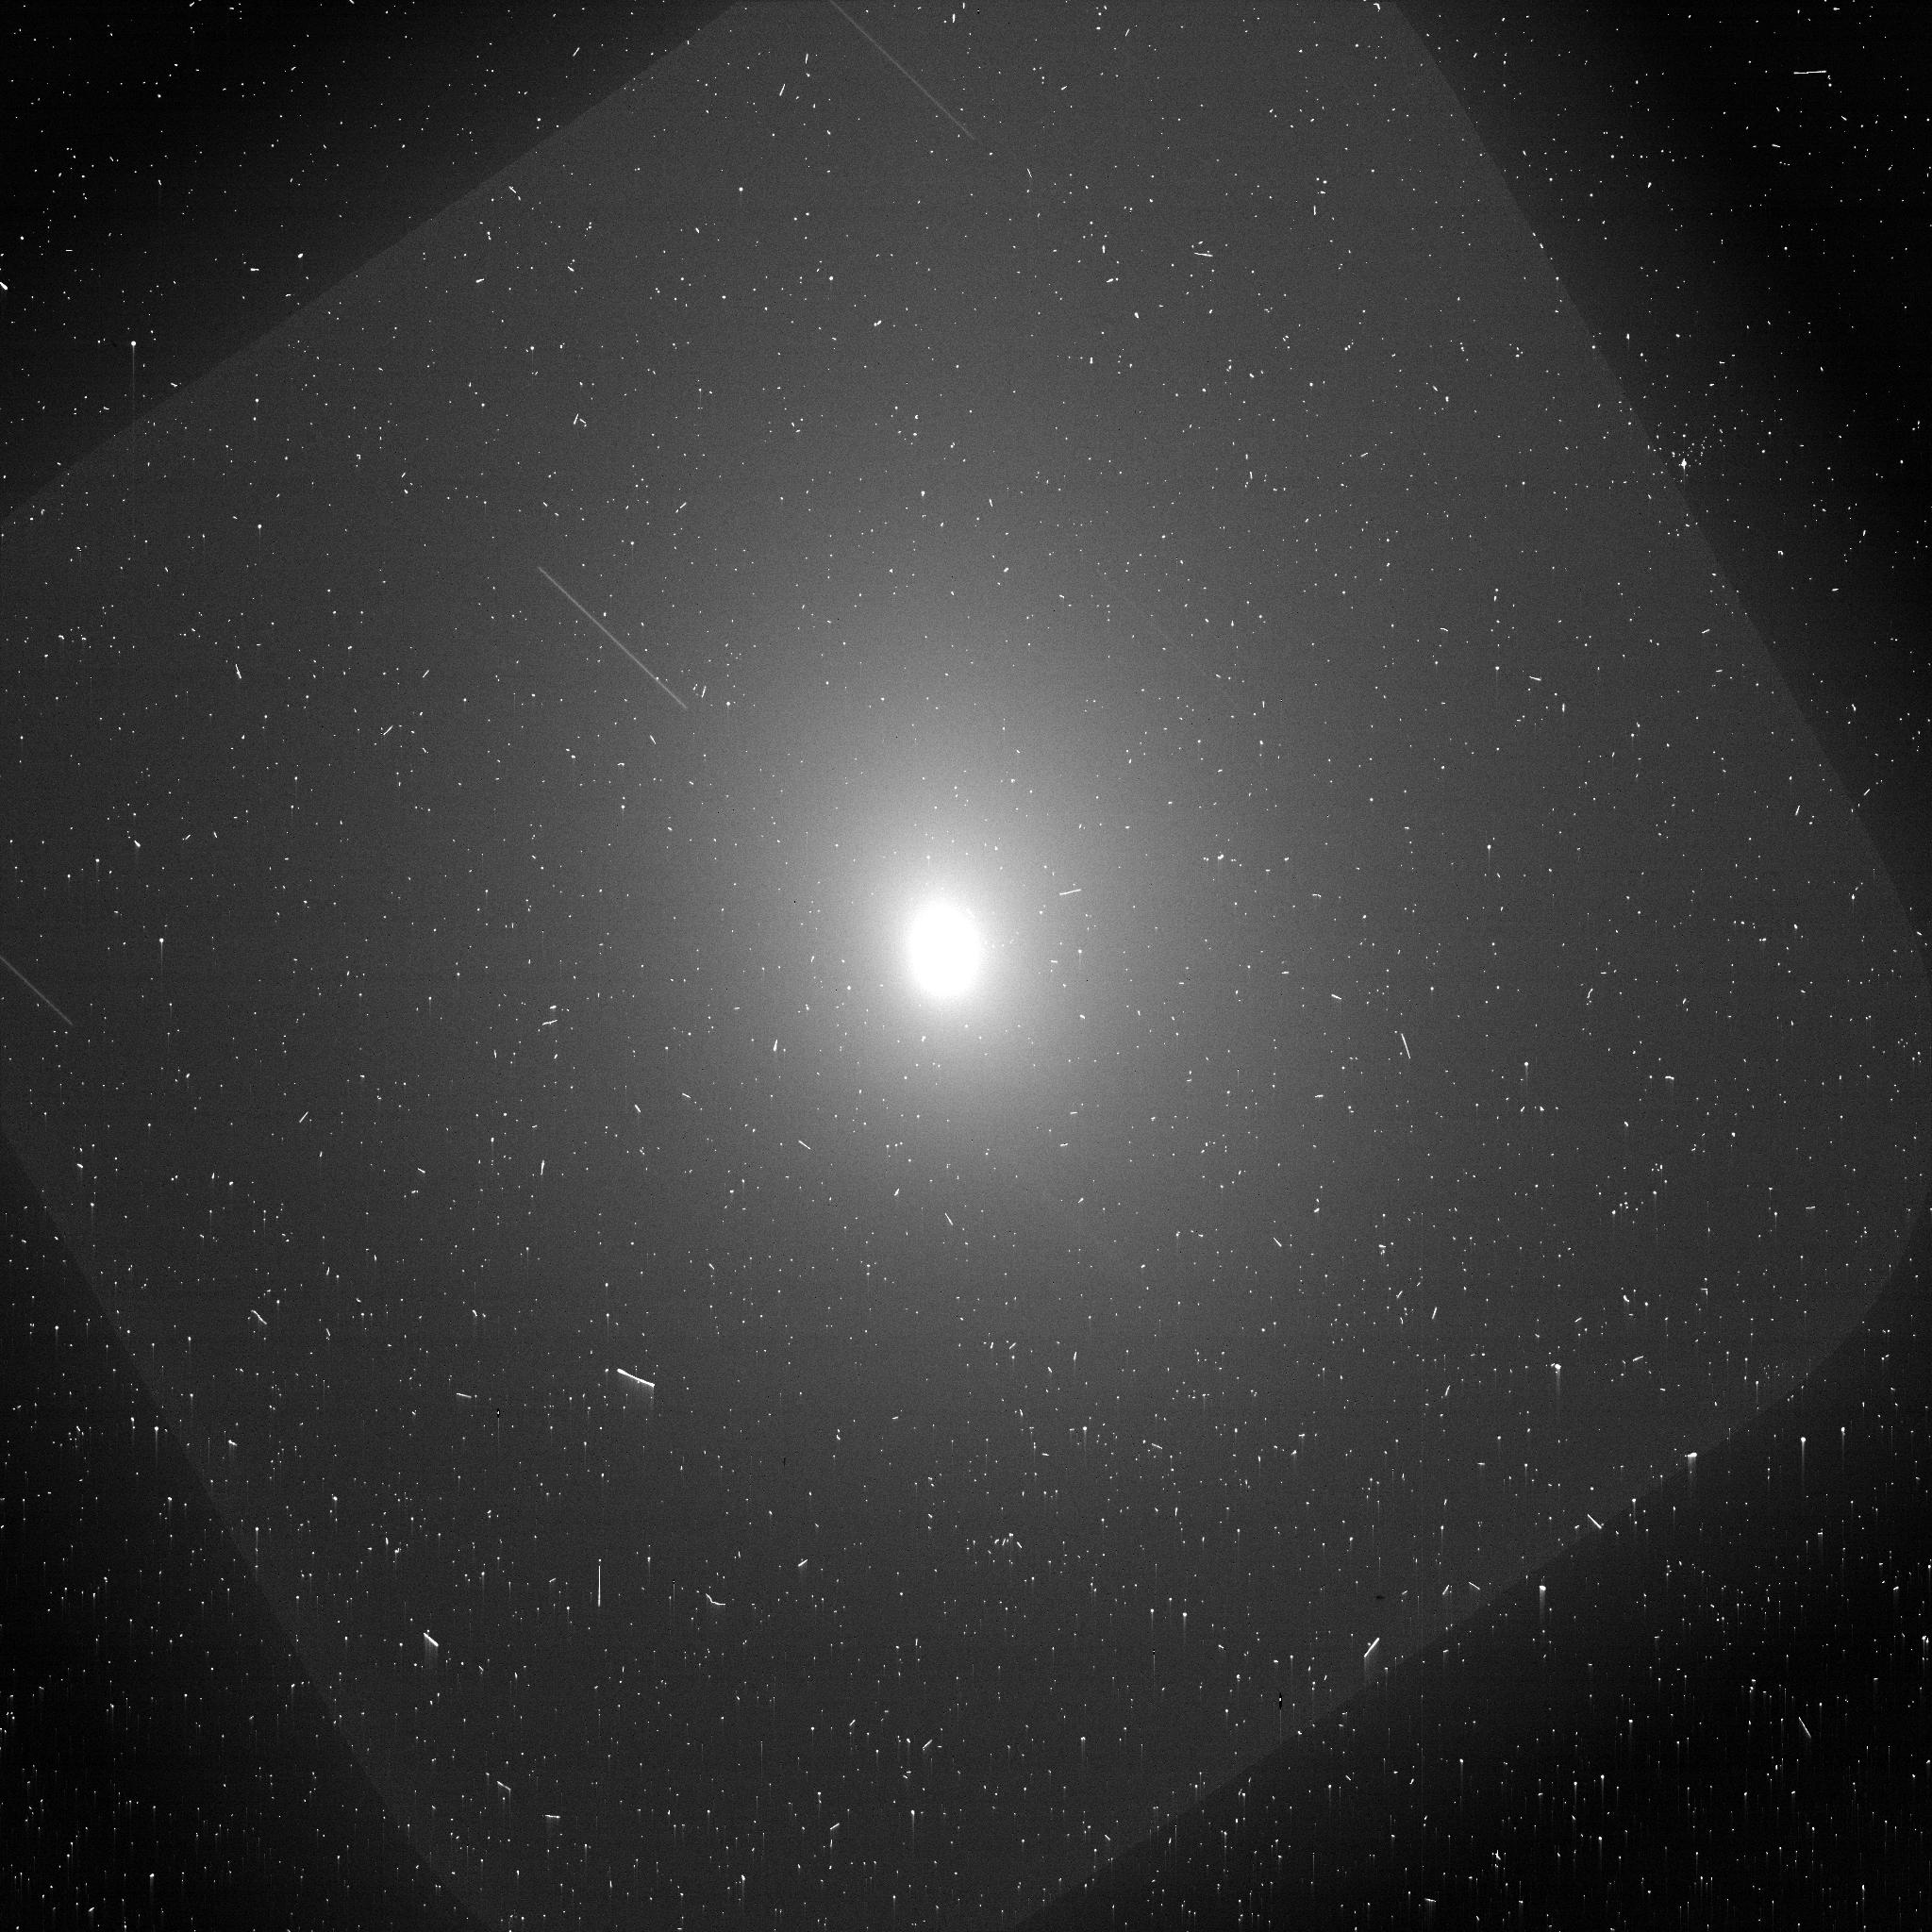
Target: 2020F3. Instrument: ACS/WFC. Filter: F775W. Exposure: 2 min. Observation ID: jef502gvq

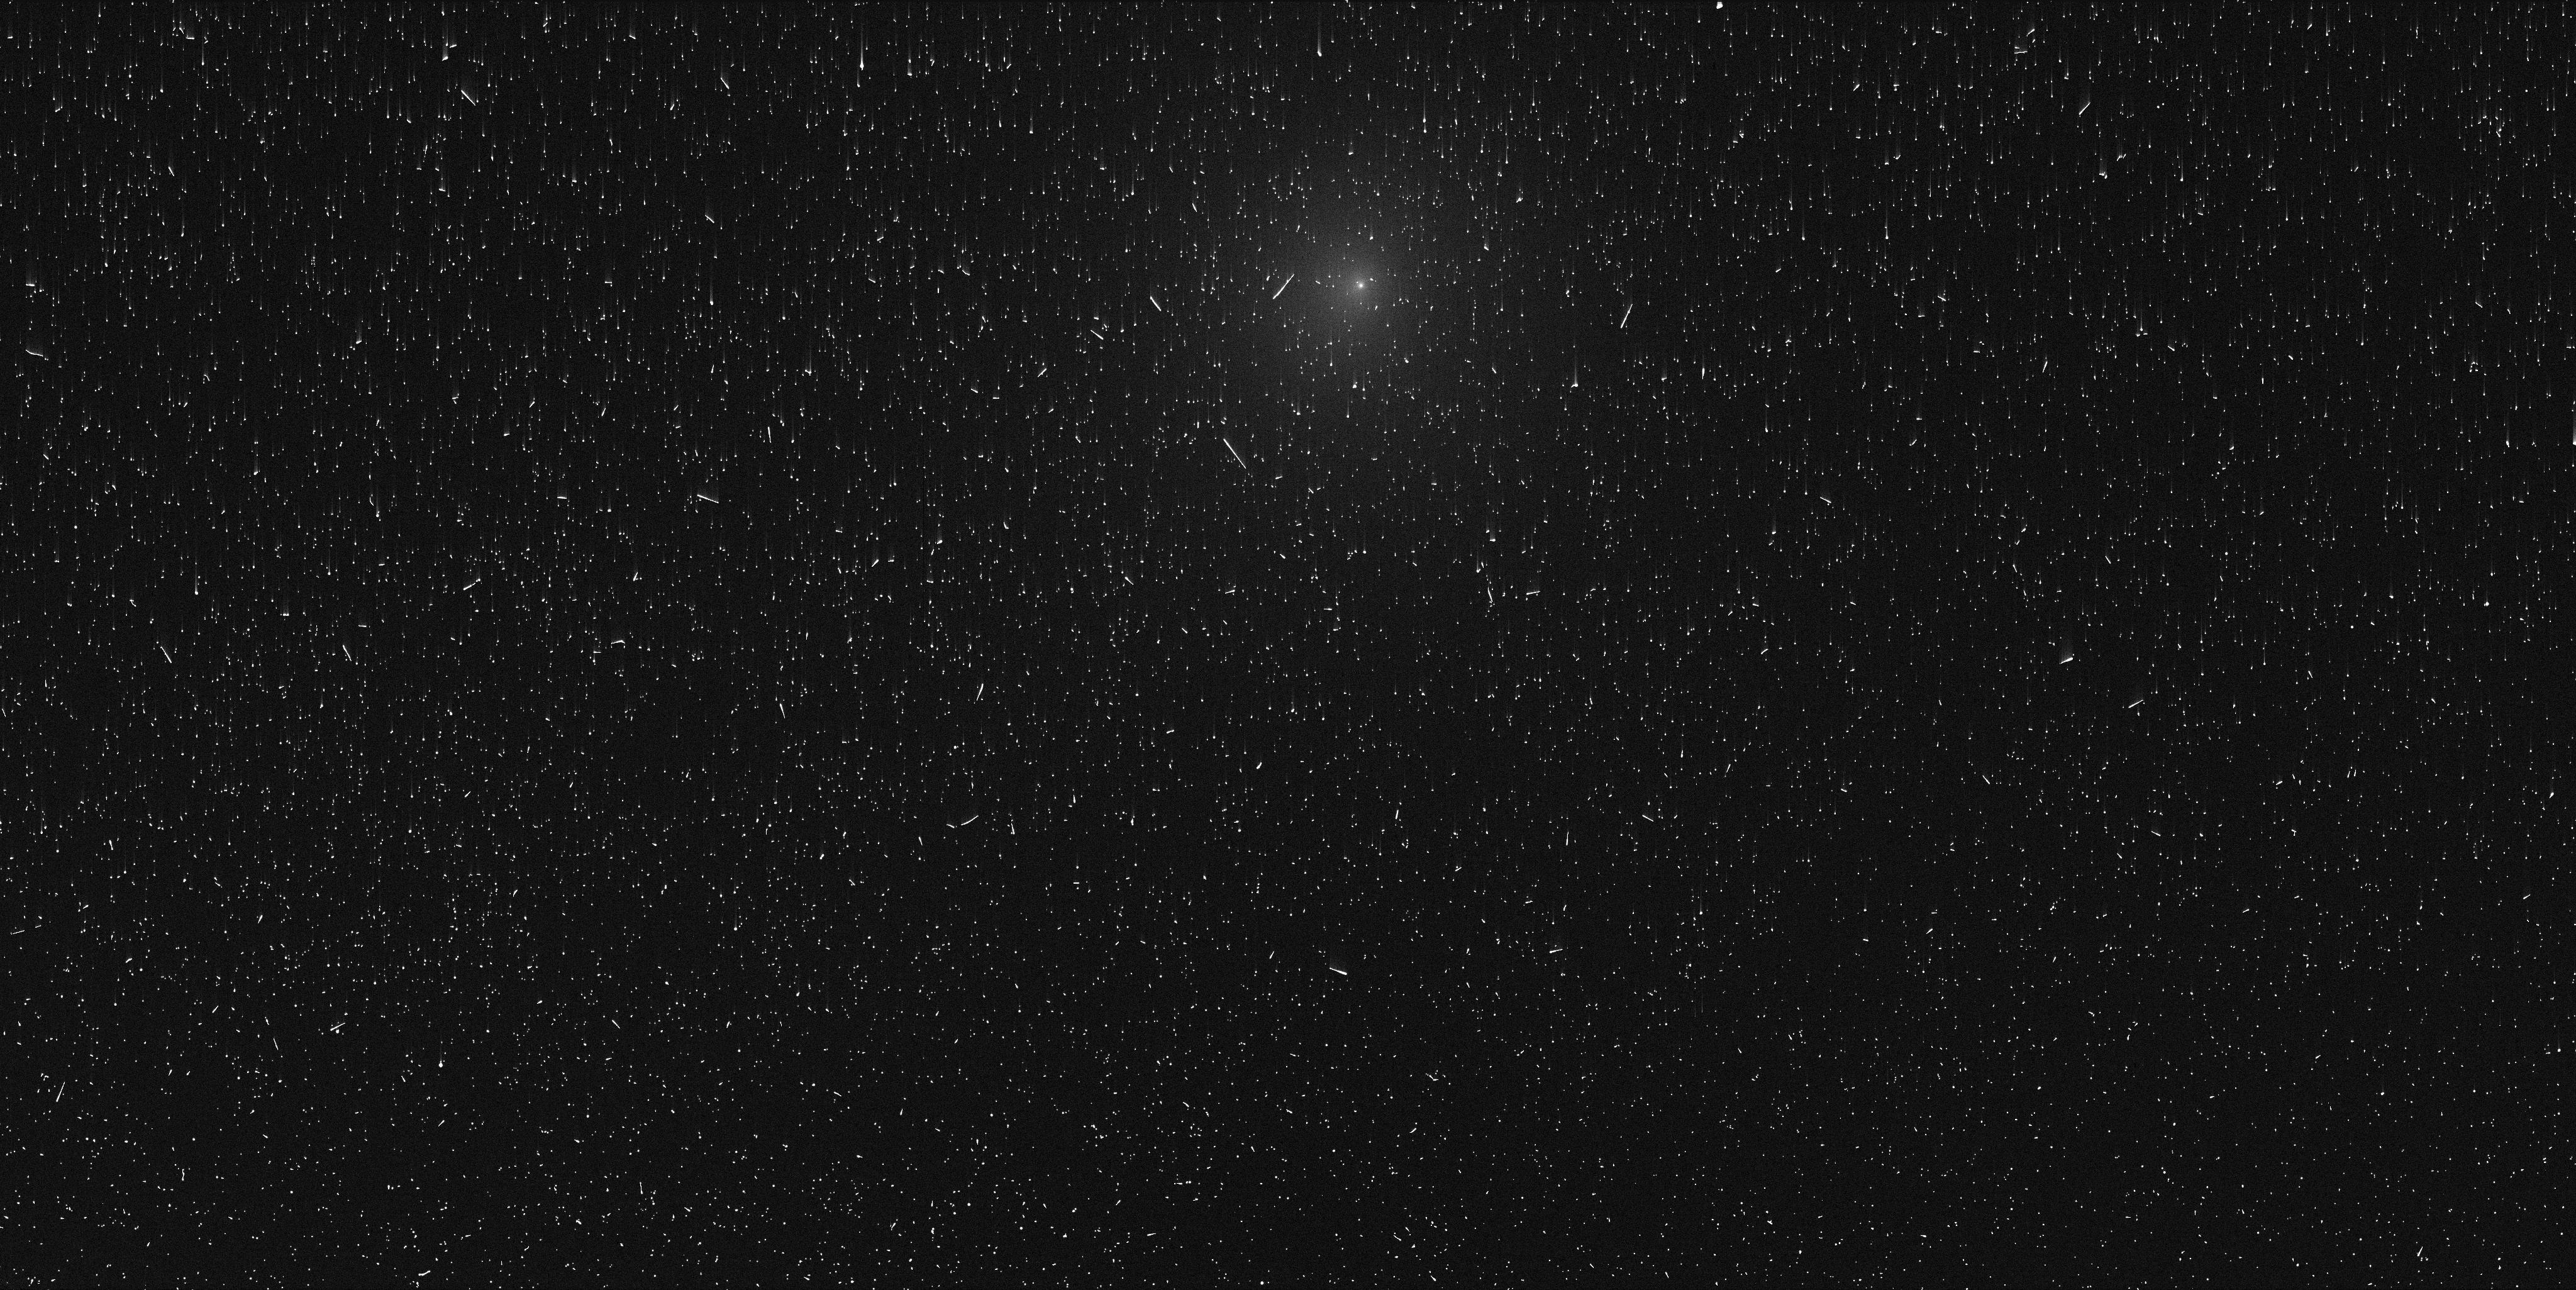
Target: 2020F3. Instrument: WFC3/UVIS. Filter: F373N. Exposure: 6 min. Observation ID: ief501fmq

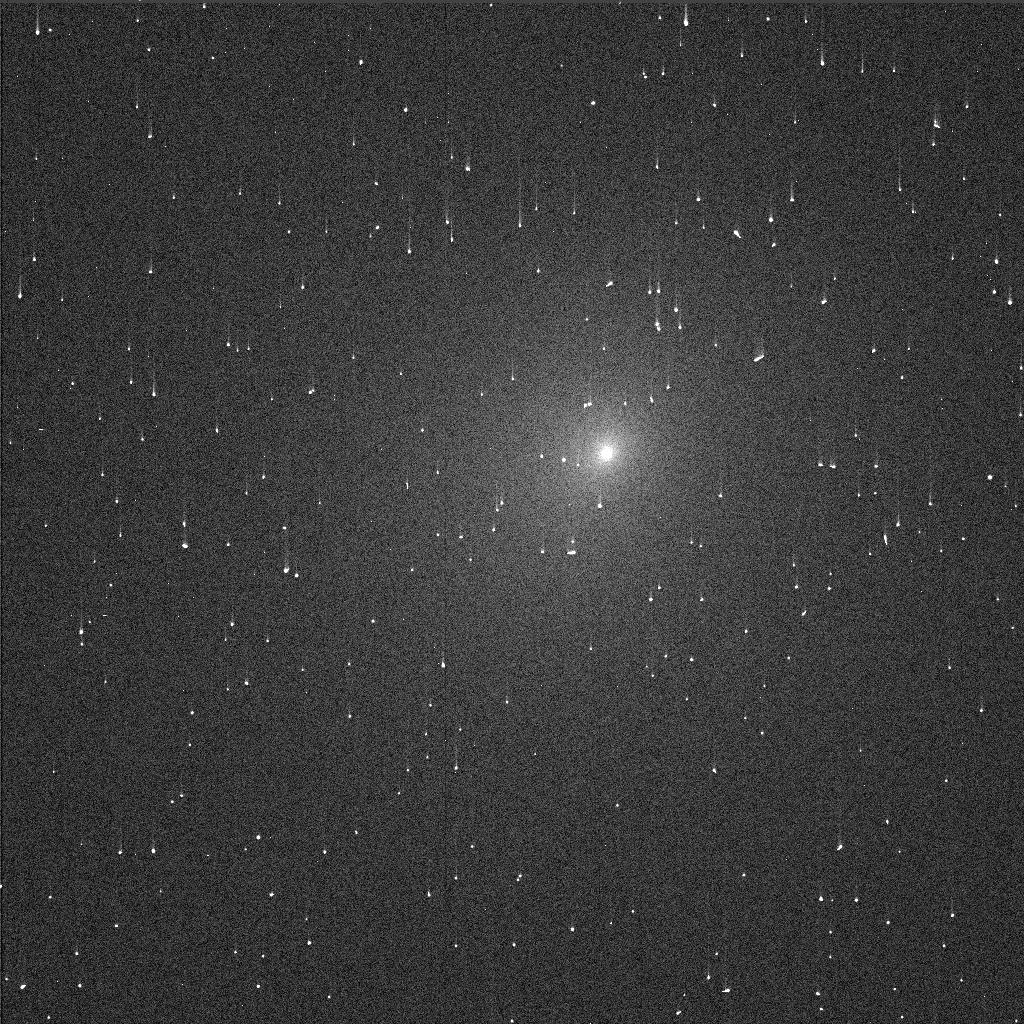
Target: 2020F3. Instrument: WFC3/UVIS. Filter: F487N. Exposure: 1 min. Observation ID: ief501fhq

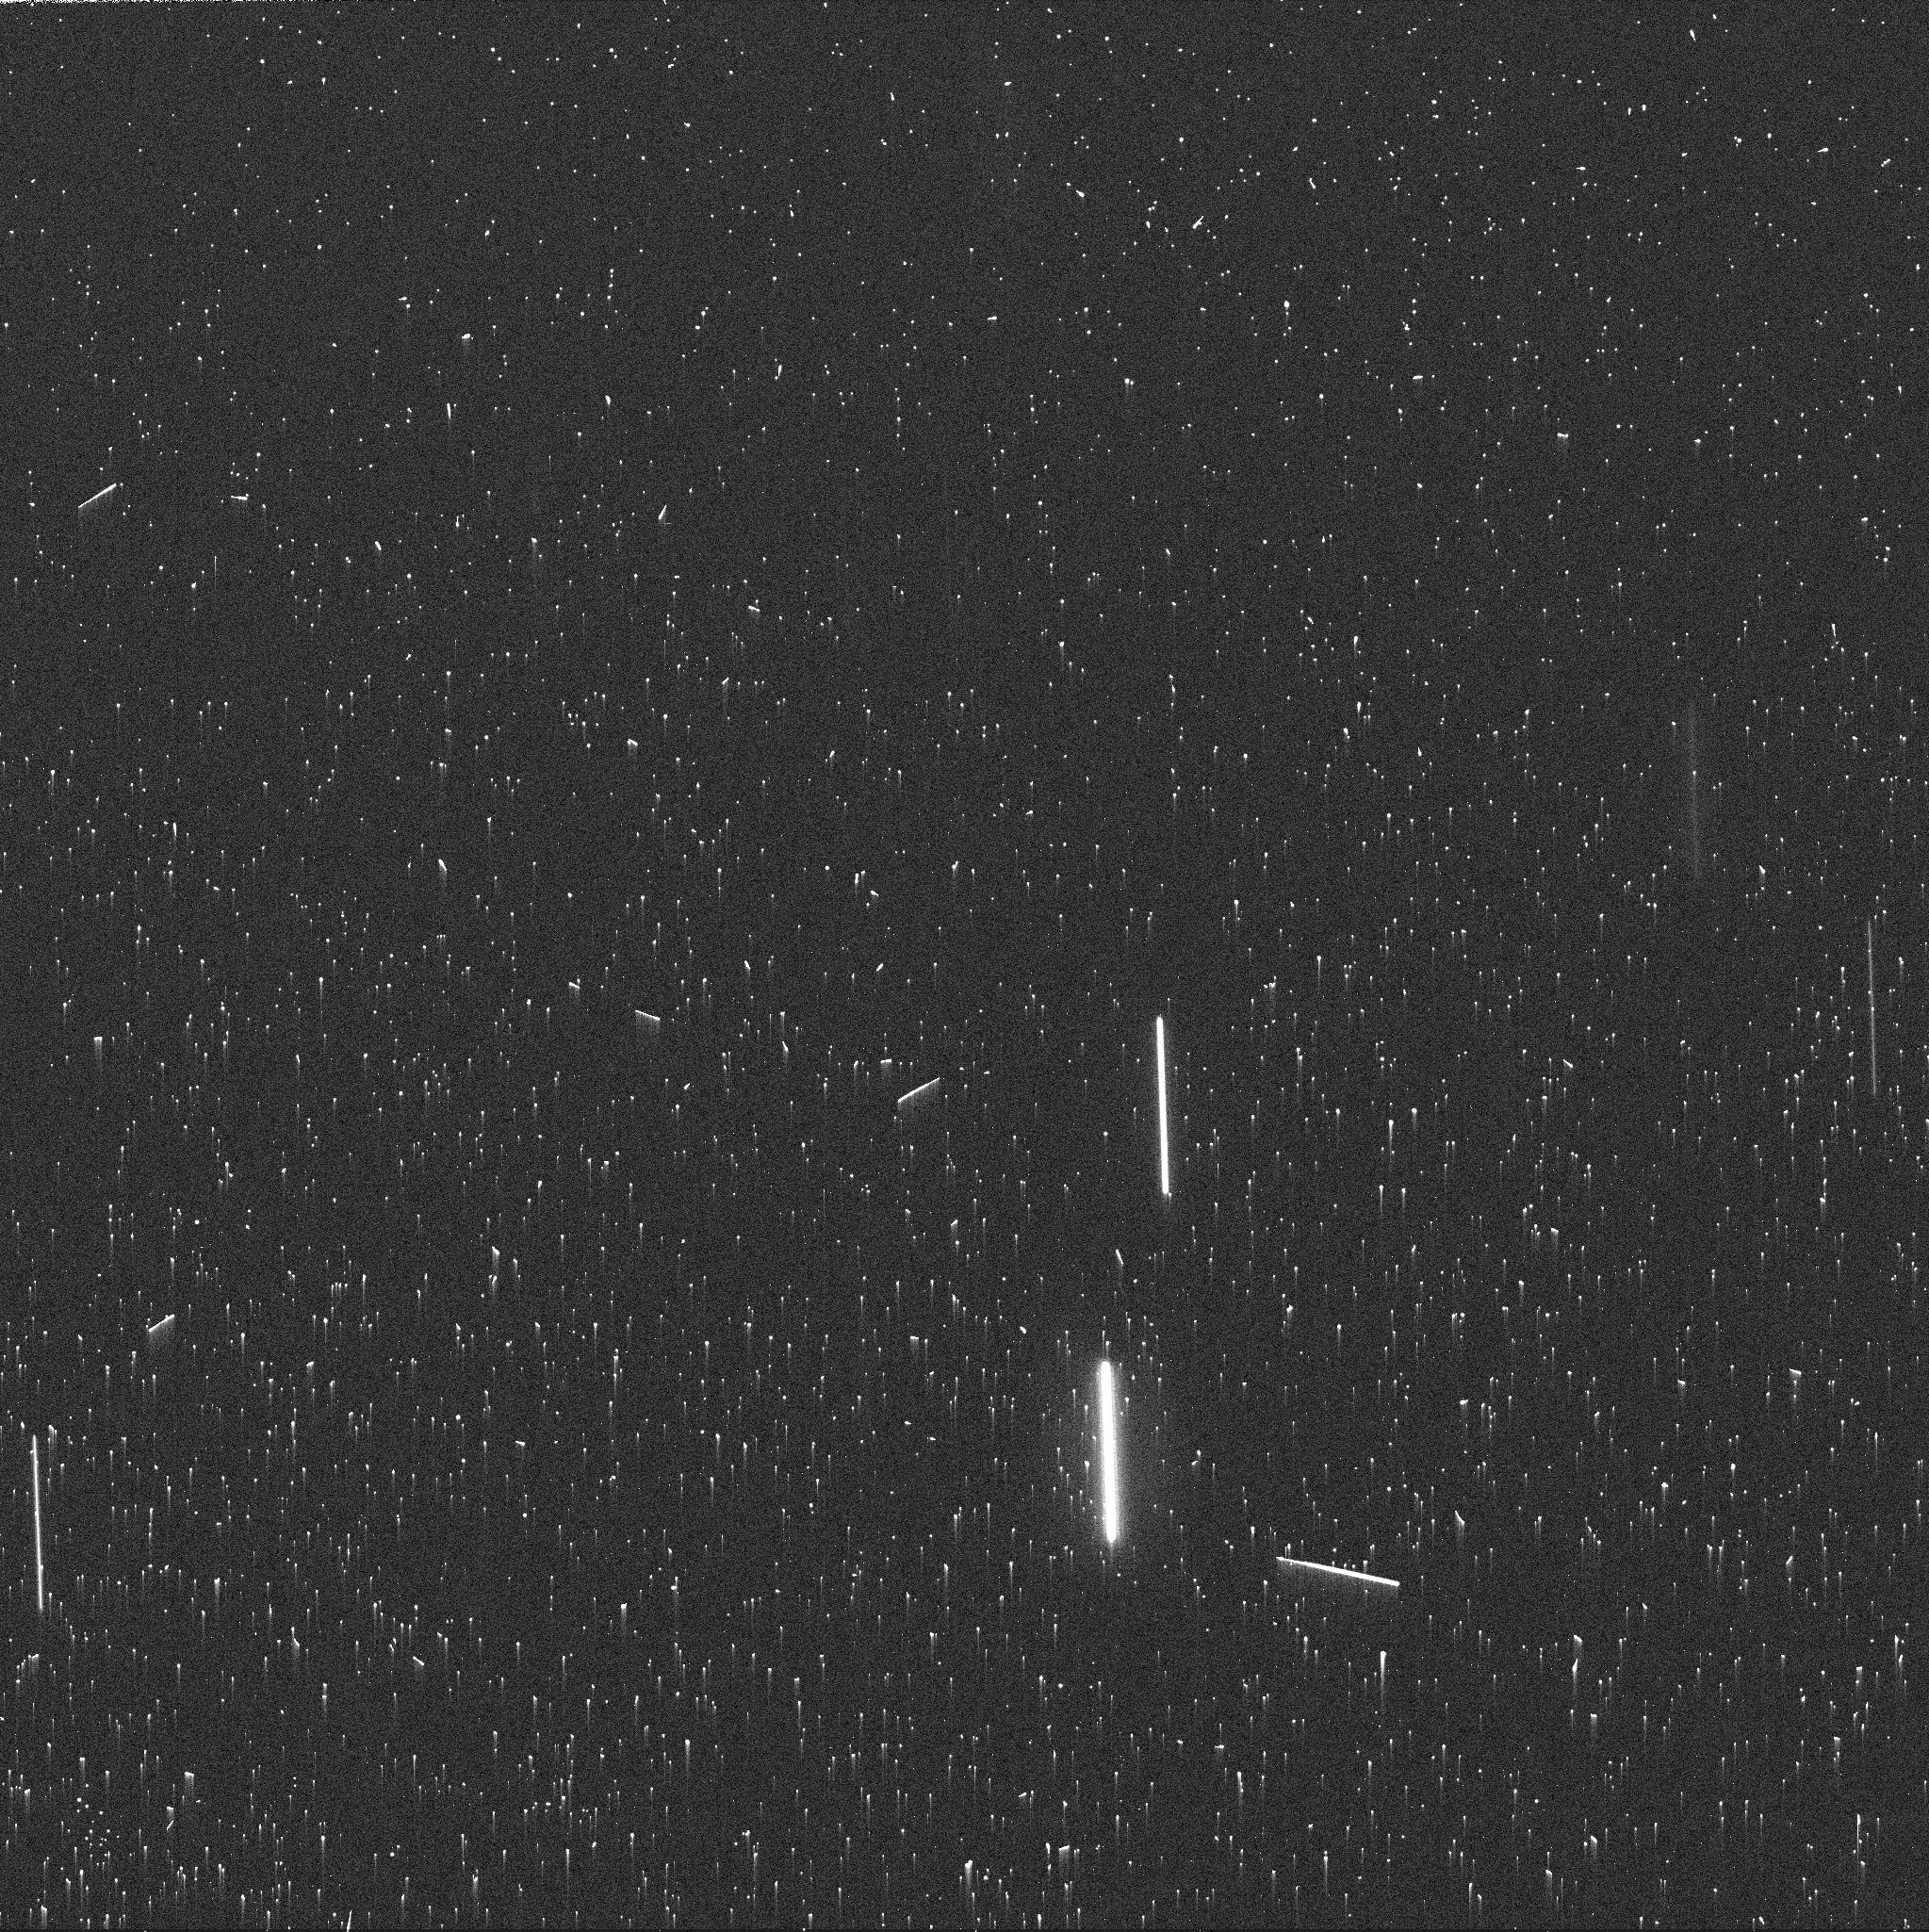
Target: 2020F3. Instrument: WFC3/UVIS. Filter: F775W. Exposure: 2 min. Observation ID: ief502gtq

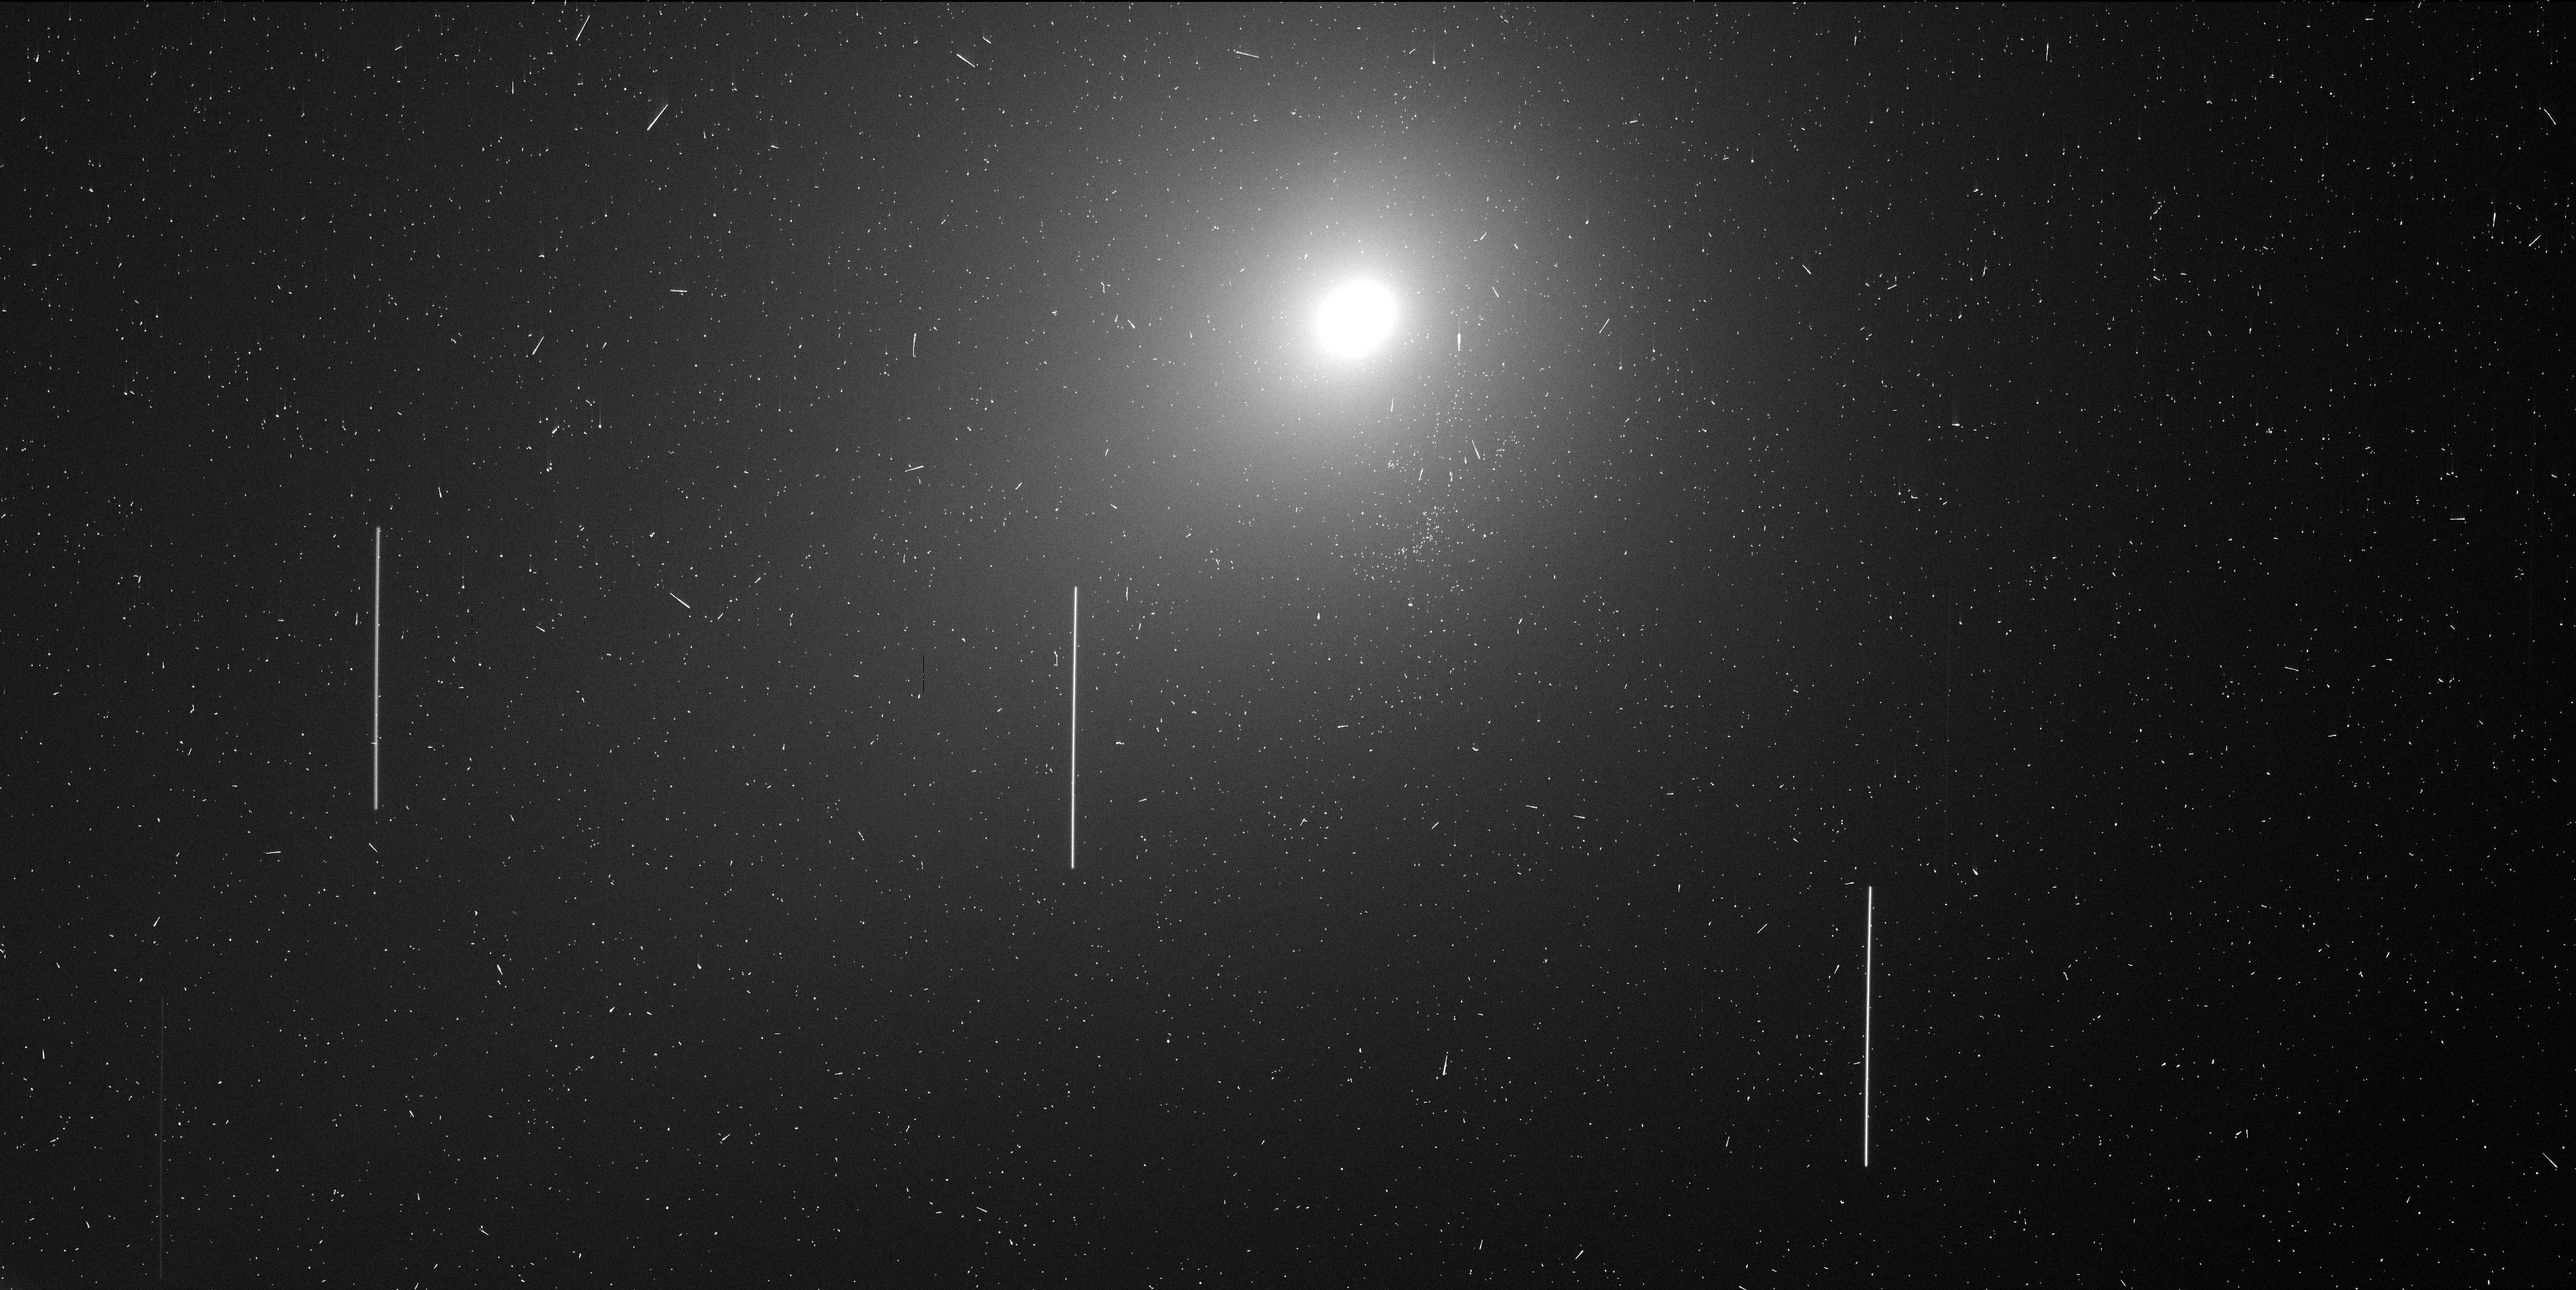
Target: 2020F3. Instrument: WFC3/UVIS. Filter: F775W. Exposure: 4 min. Observation ID: ief501ftq

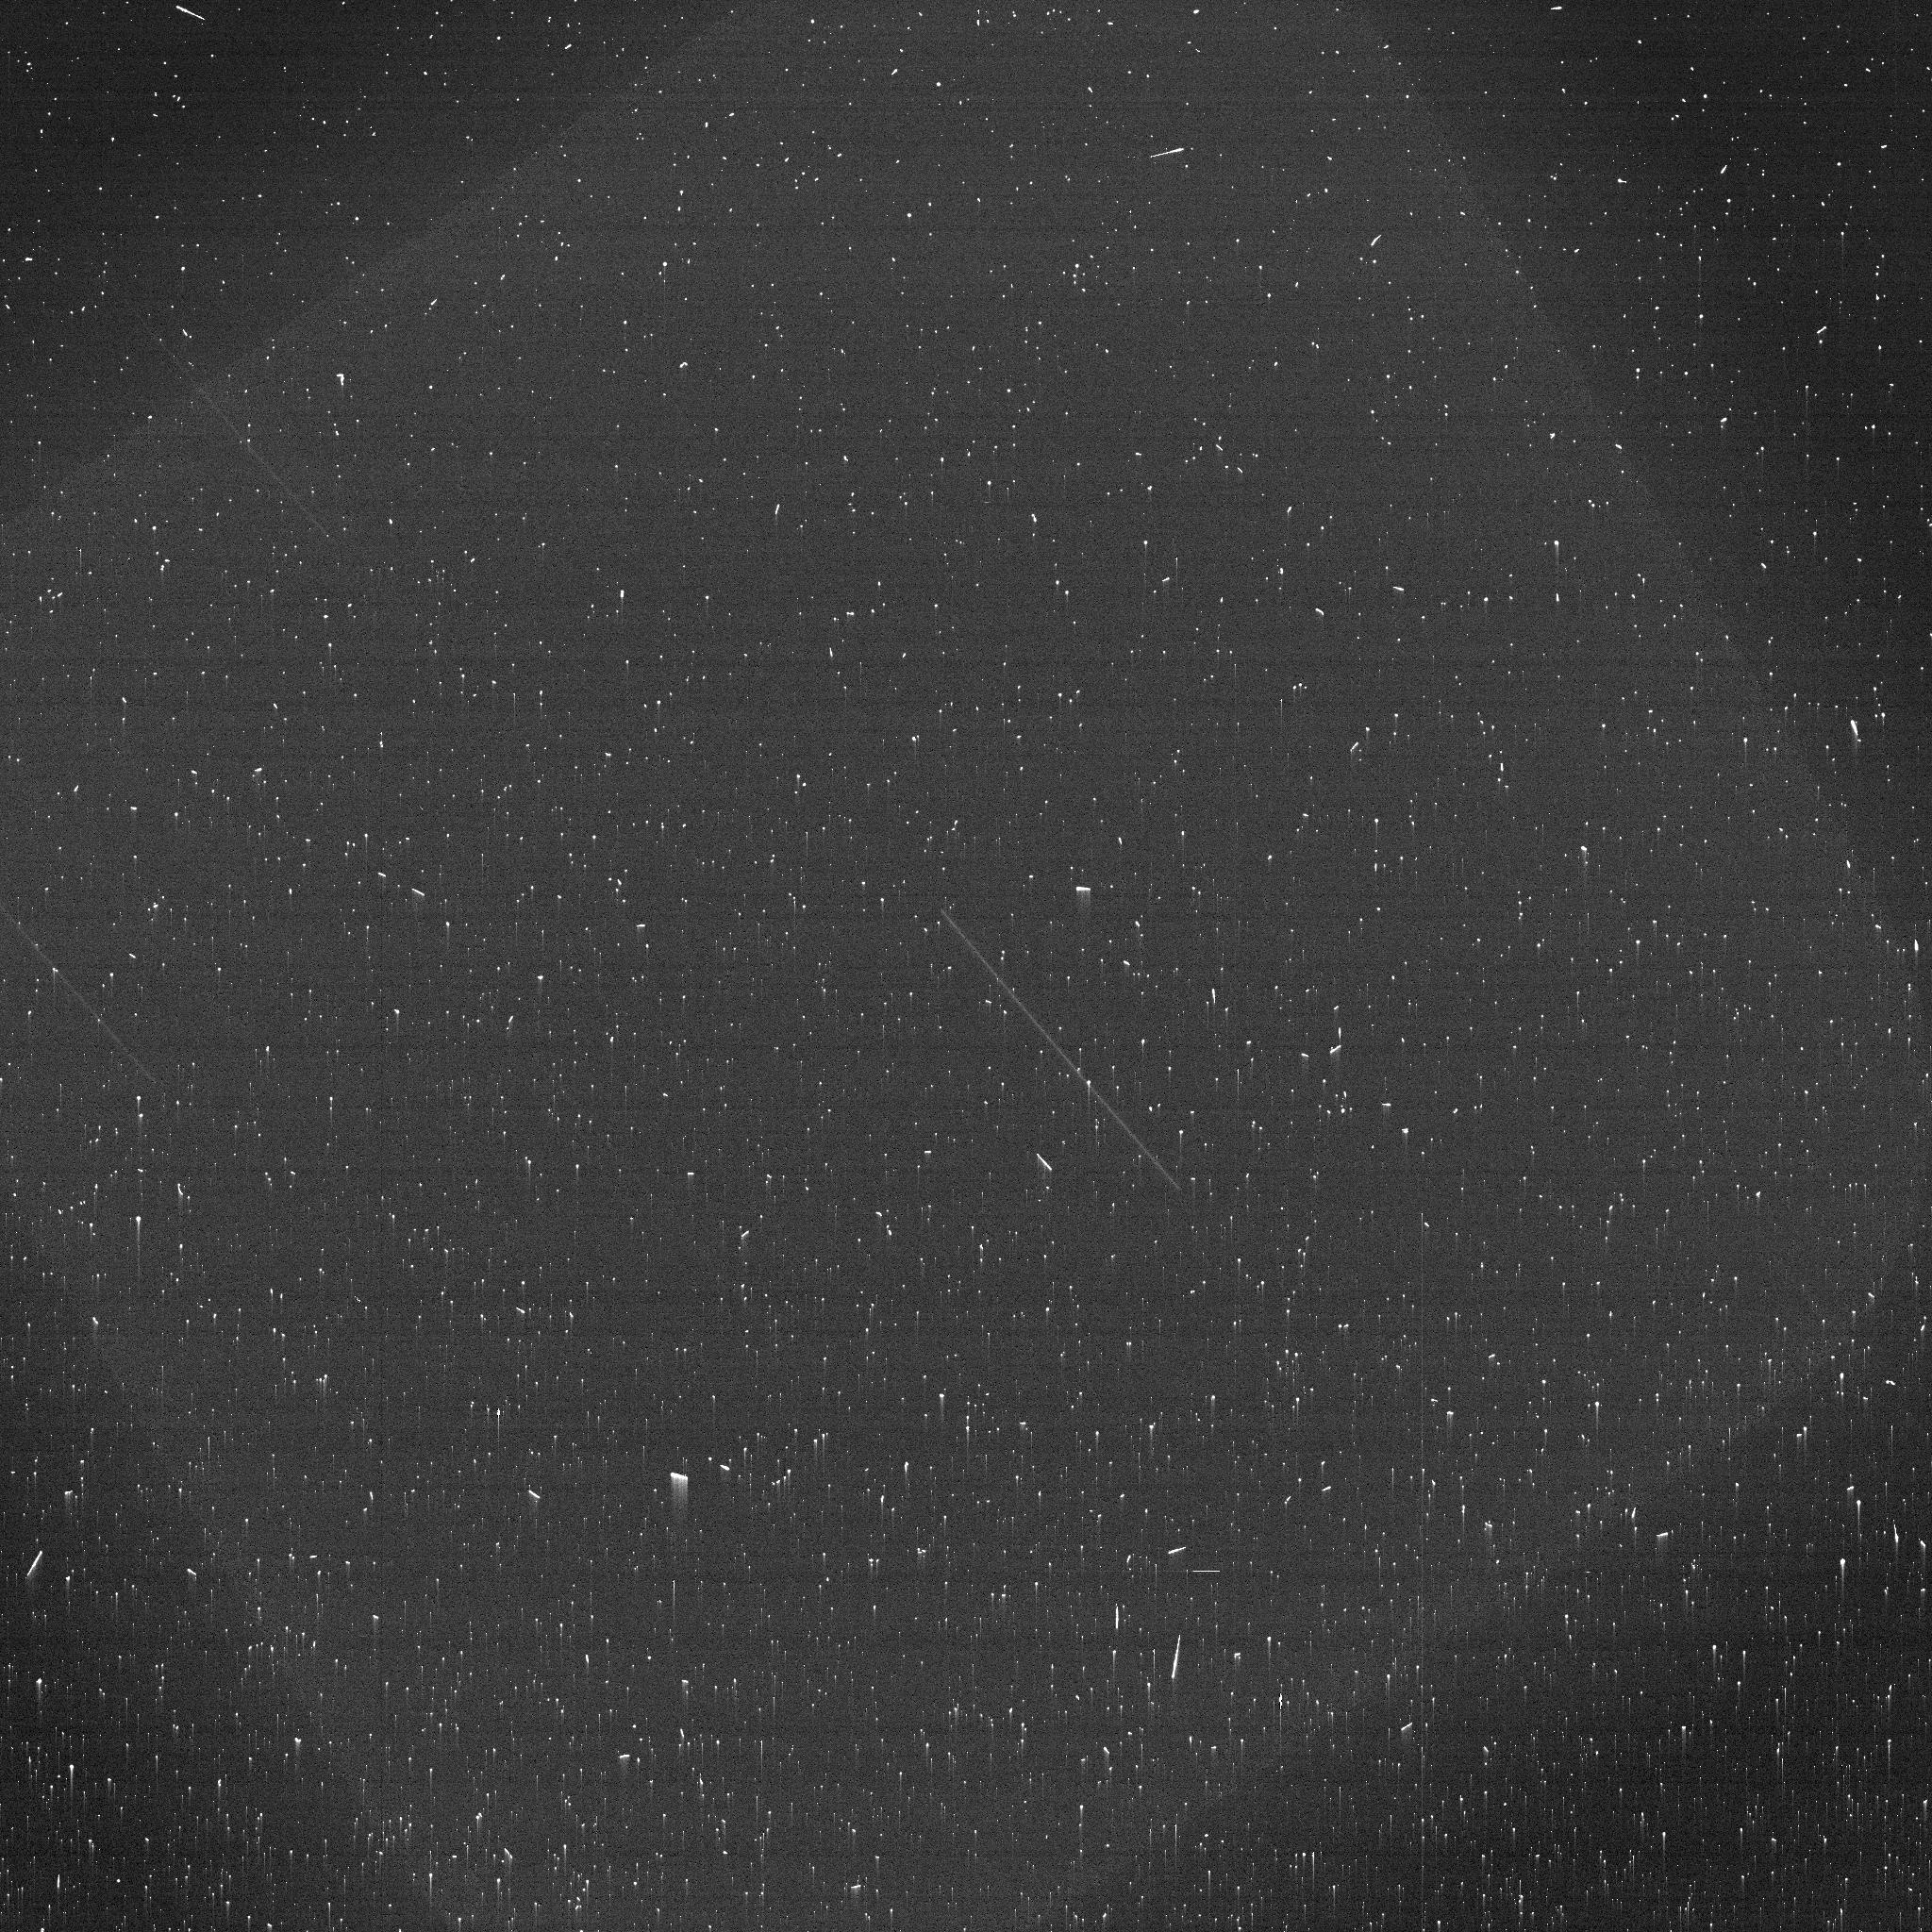
Target: 2020F3. Instrument: ACS/WFC. Filter: F775W. Exposure: 5 min. Observation ID: jef501ffq

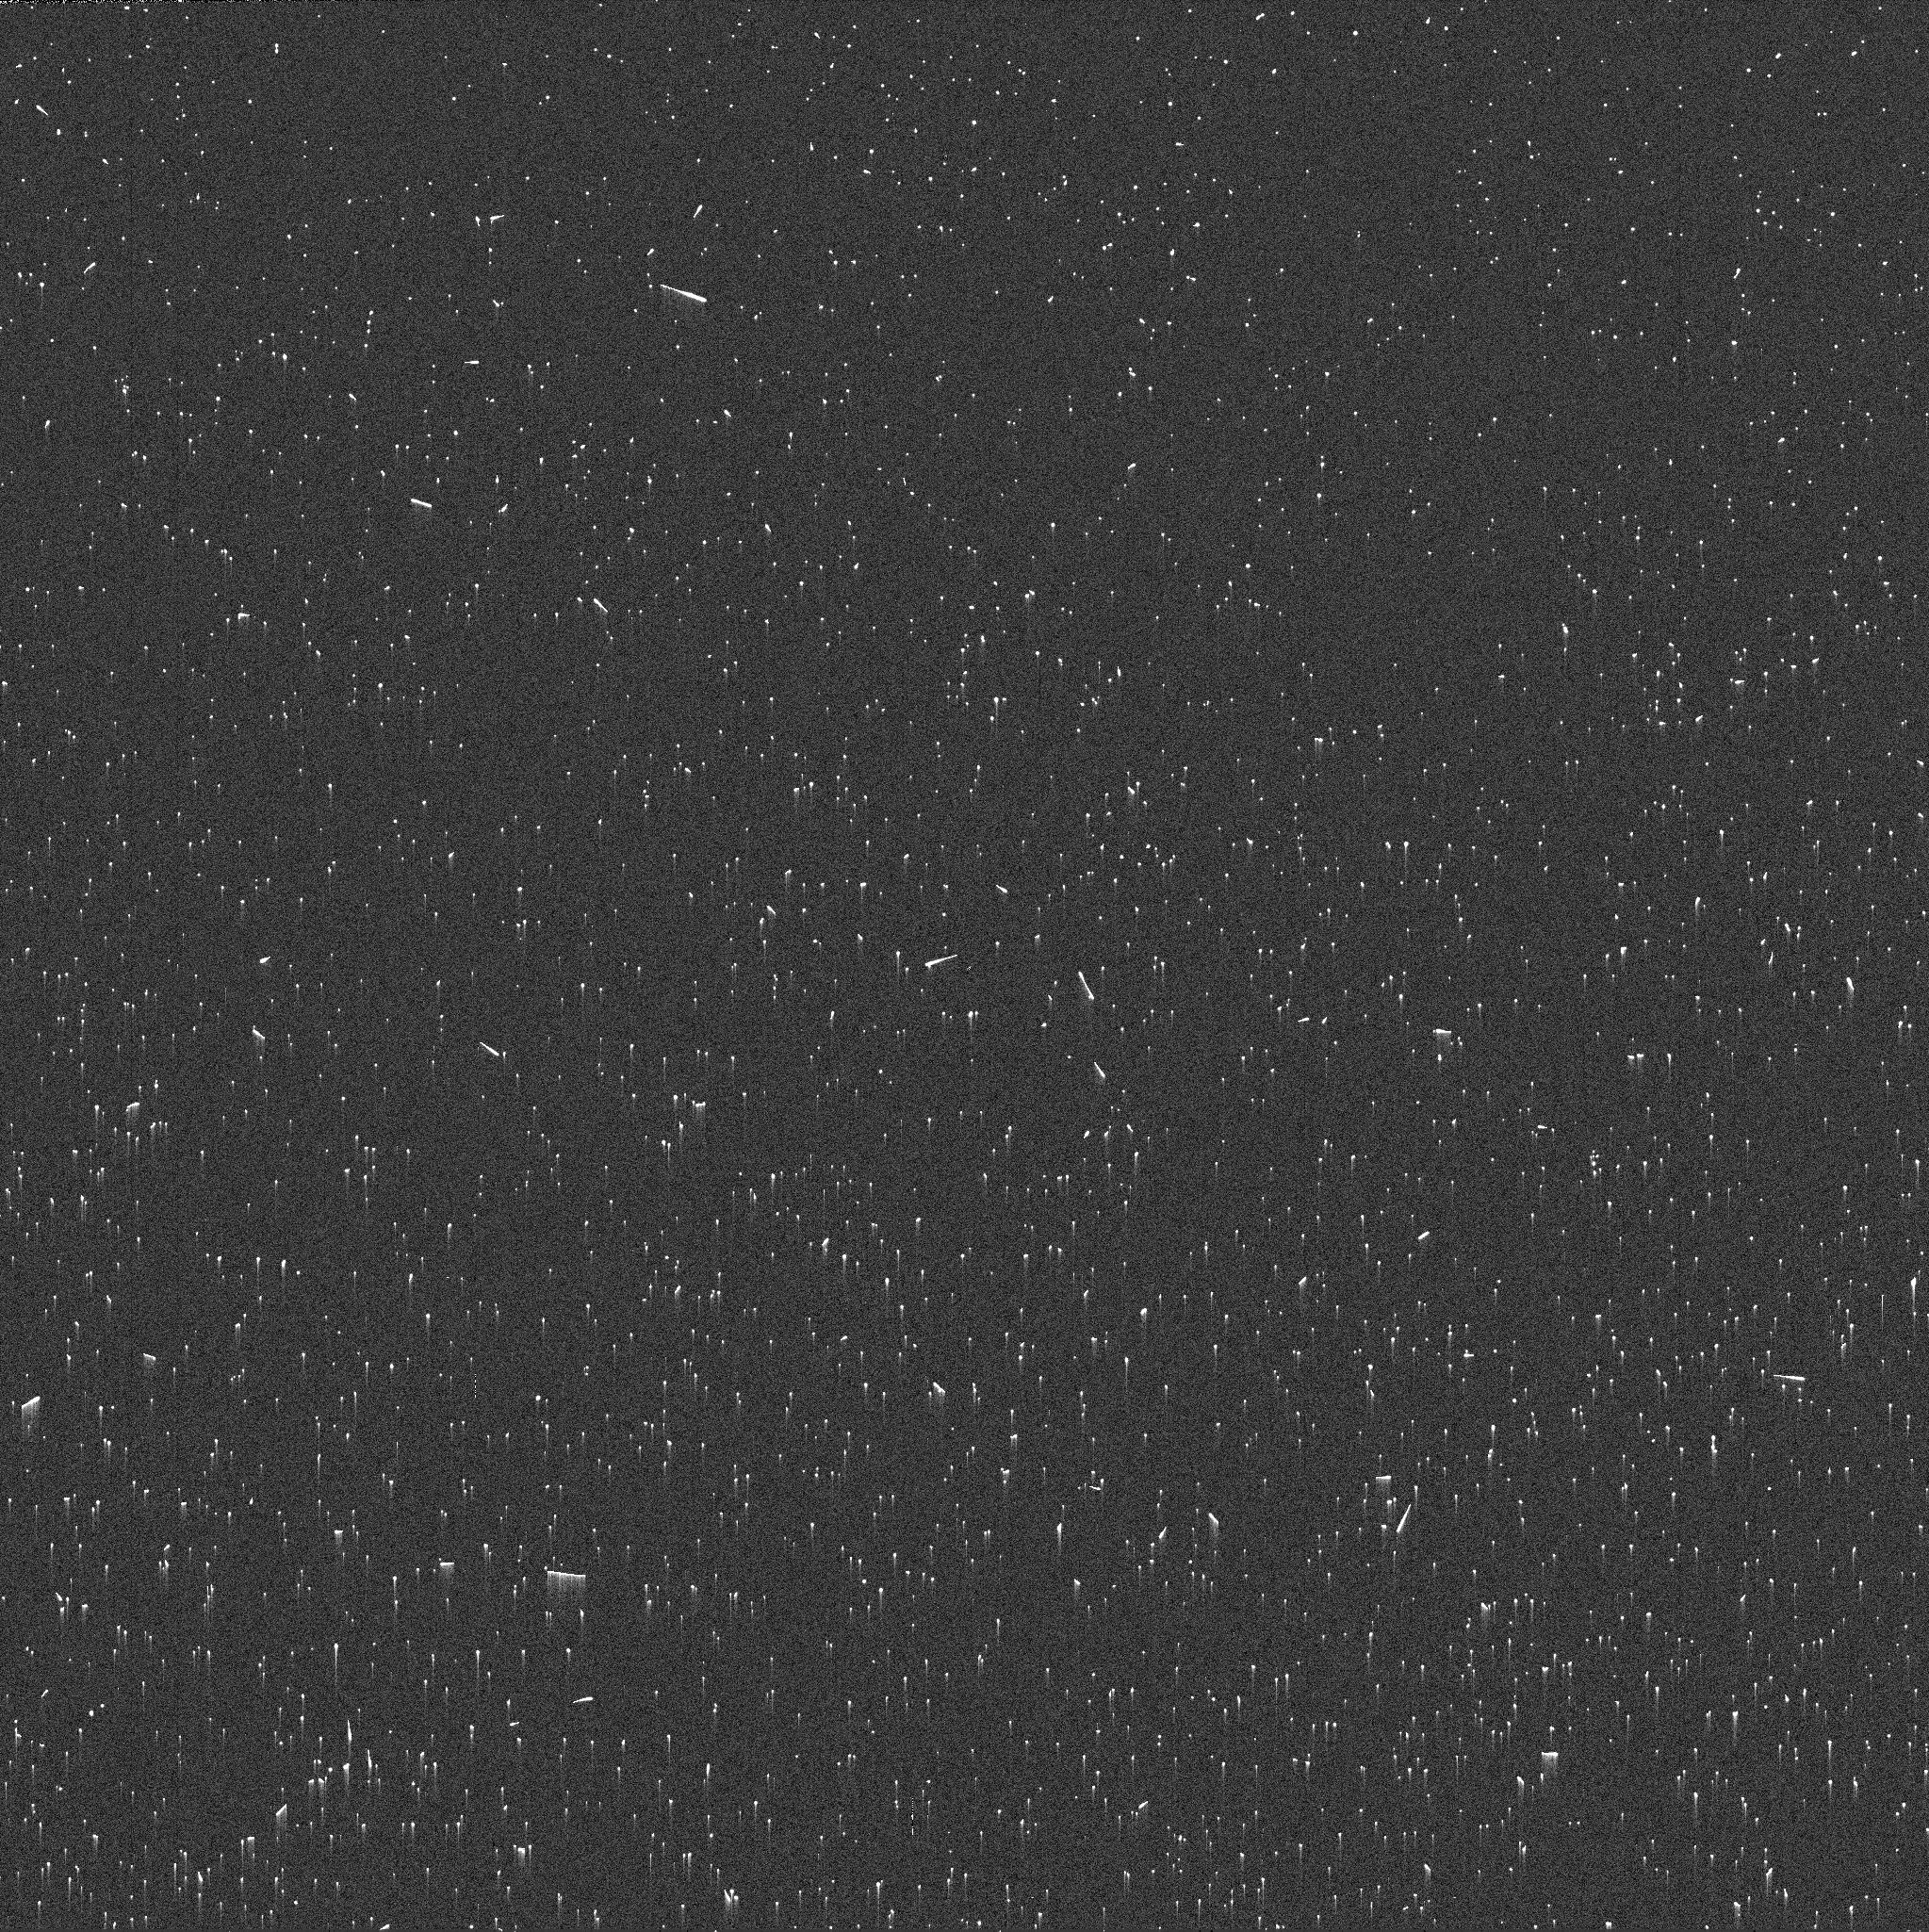
Target: 2020F3. Instrument: WFC3/UVIS. Filter: F373N. Exposure: 3 min. Observation ID: ief502gkq

Bright Near-Sun Comet C/2020 F3 (NEOWISE) (PI: Zhang, Qicheng)

C/2020 F3 (NEOWISE) is the brightest near-Sun comet to survive perihelion in over a decade, and since its post-conjunction recovery from the ground in early 2020 July, has displayed a morphology that is characteristic of many of the brightest and most active such comets in history. Moreover, C/2020 F3 features post-perihelion observing geometry that is unusually favorable for a near-Sun comet, leaving the 55 degree solar exclusion zone of HST only one month past perihelion. These factors combine to make this comet not only a target likely to have high public awareness, but also a particularly favorable candidate for close study to evaluate the behavior and evolution of comets near the Sun more generally. We propose to use WFC3/UVIS and ACS/WFC to collect multi-color imagery and imaging polarimetry of C/2020 F3 to trace the spatial variation of dust properties throughout the coma---particularly of its jets---and characterize or constrain the presence of fragments or unresolved debris streams produced by the earlier intense activity near perihelion. These observations will provide the first high resolution look at the effects of perihelic heating on a surviving near-Sun comet, and with the imminent loss of HST's three gyro mode and the corresponding collapse in its field of regard, will likely be the last opportunity of this favorability to conduct such analysis for the foreseeable future.